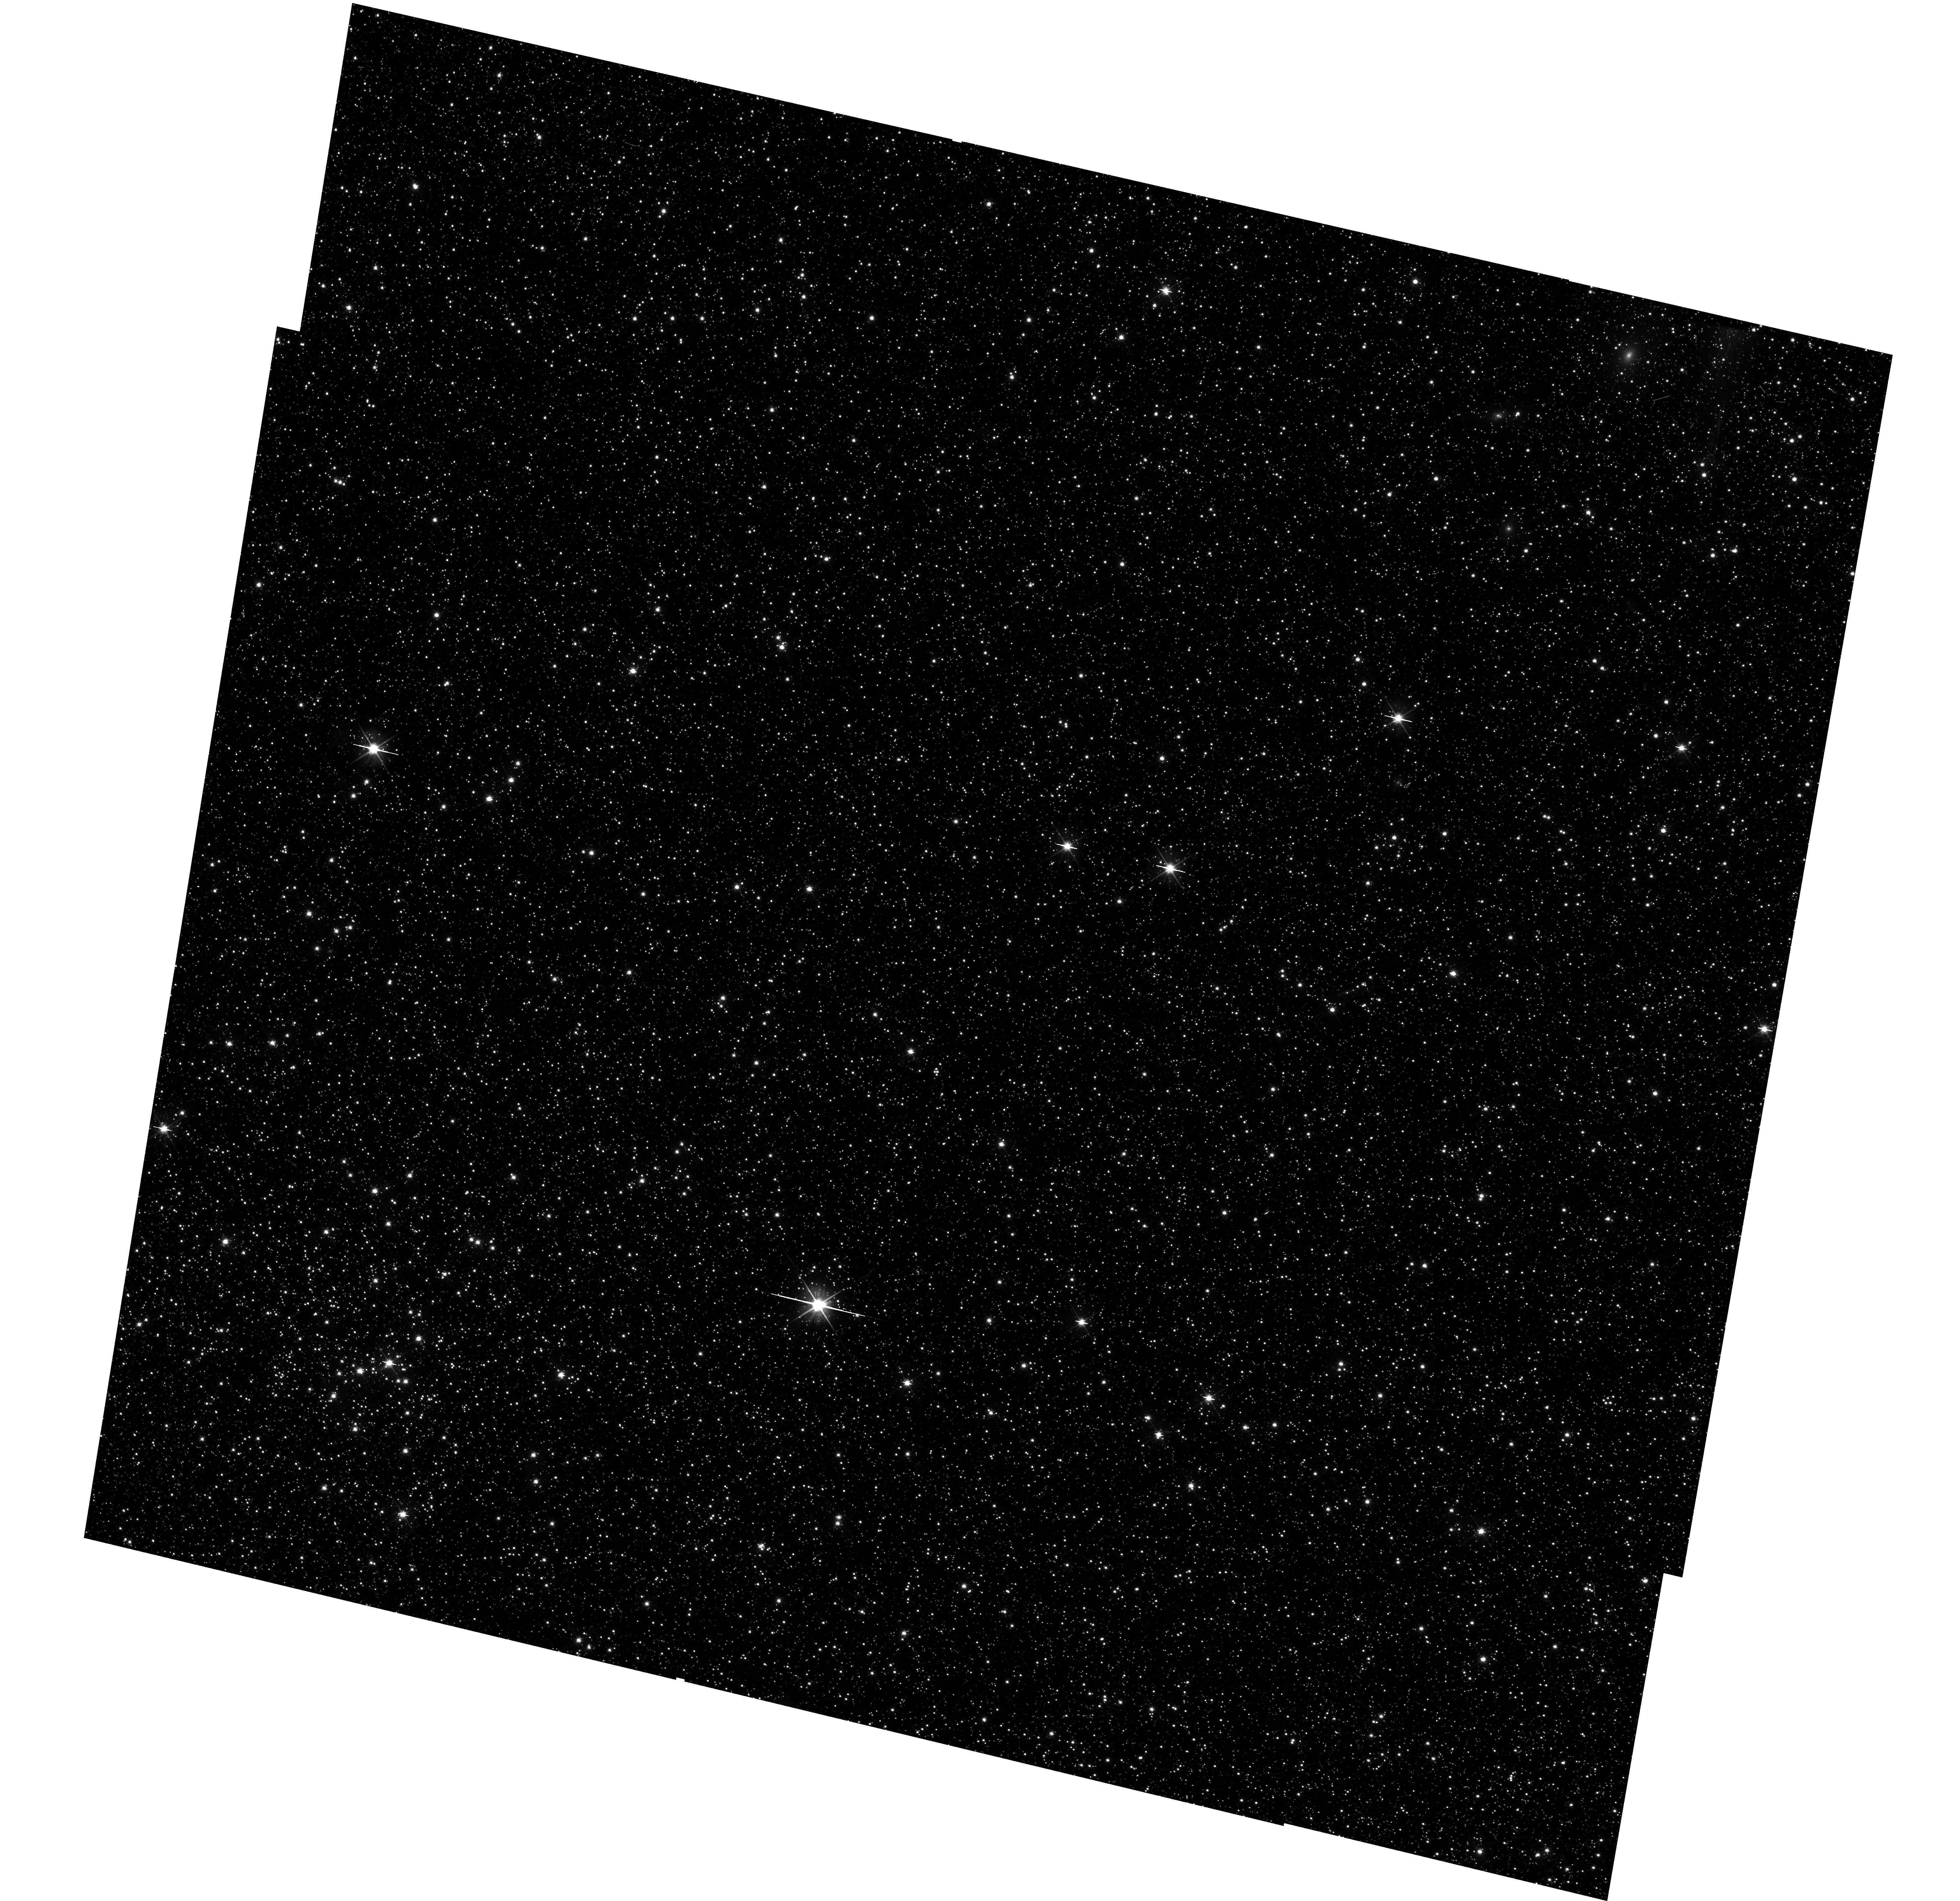
Target: LMC-FIELD-1
Instrument: WFC3/UVIS
Filter: F606W
Exposure: 35 min
Observation ID: hst_11444_02_wfc3_uvis_f606w_iabj02

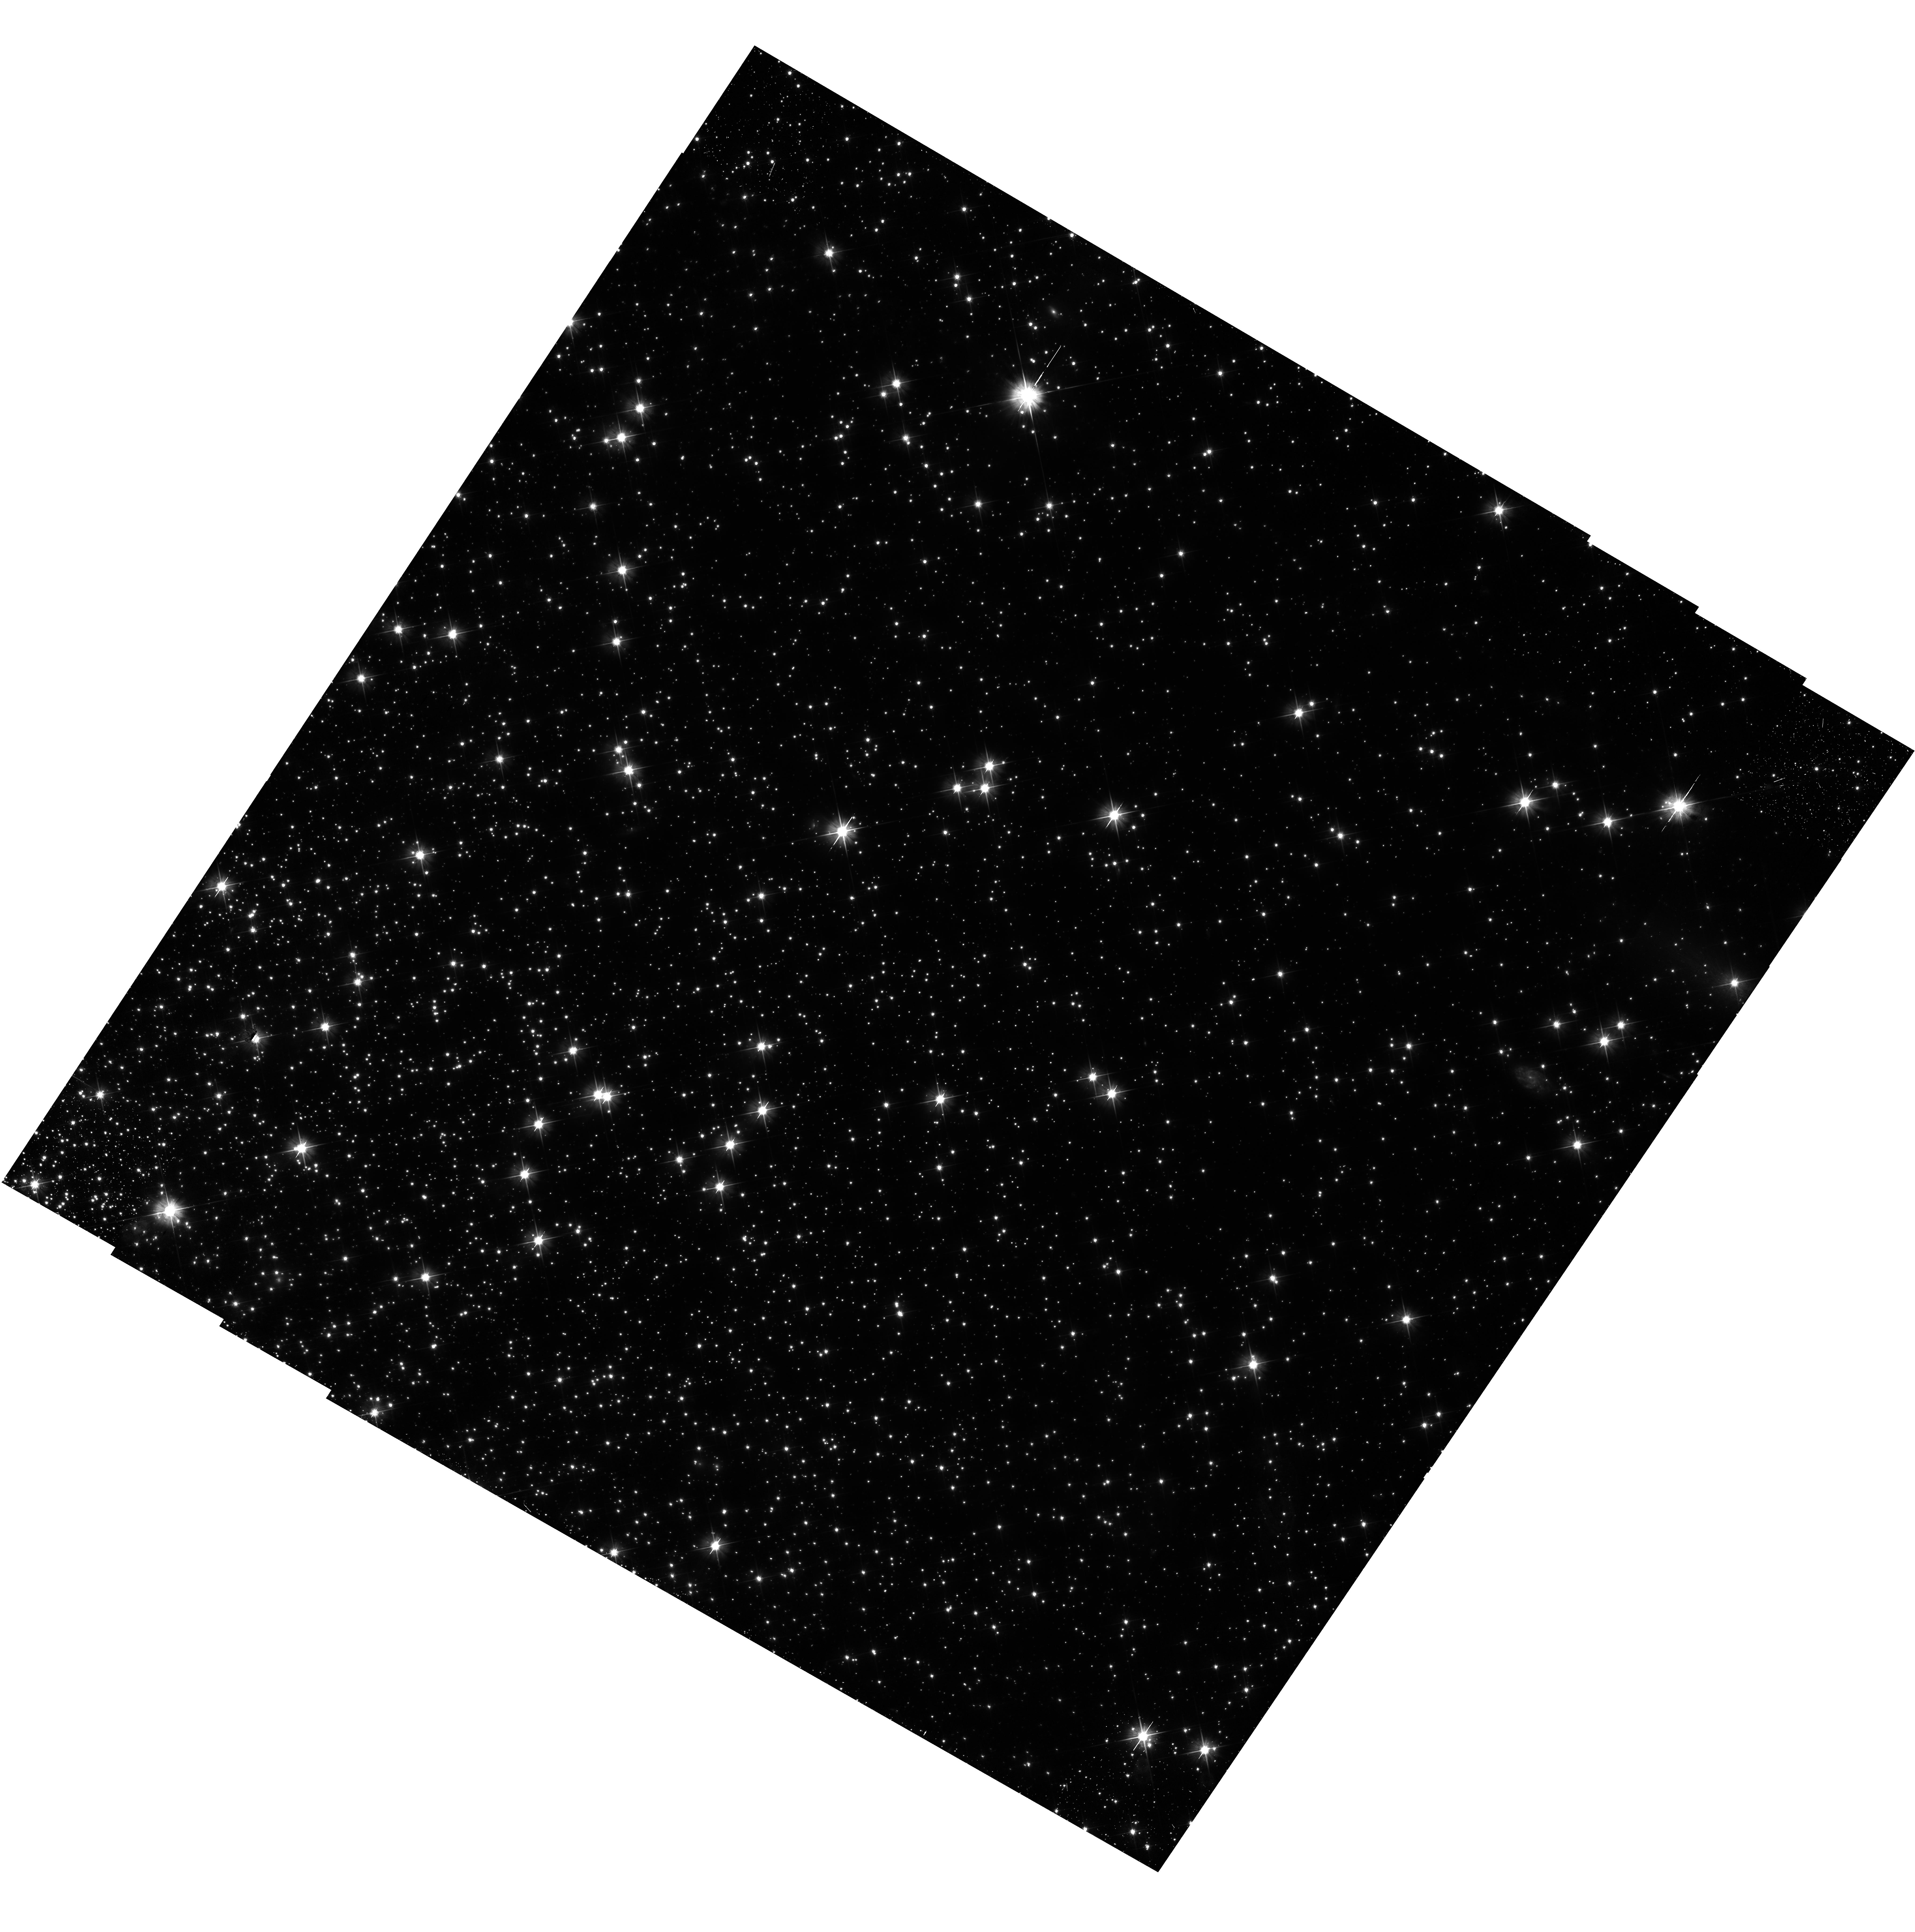
Target: NGC104
Instrument: WFC3/UVIS
Filter: F606W
Exposure: 2.3 h
Observation ID: hst_11444_01_wfc3_uvis_f606w_iabj01

WFC3 UVIS Plate Scale (PI: Dressel, Linda L.)

The geometric scale factors and distortion of the UVIS detector will be measured using multiple pointing observations of the globular cluster 47 Tucanae (NGC 104) to image moderately dense stellar fields. 24 pointings will be used to sample a range of spatial scales. A complementary observation of a well studied field in the LMC will be made in one orbit. Centroid position of stars will be used to tie down the geometric distortion to about 0.2 pixels across the field of each detector. Well measured distortion-corrected positions of stars previously determined for these fields will be used in the derivation of the distortion equation coefficients. This proposal is activity ID WFC3-031.